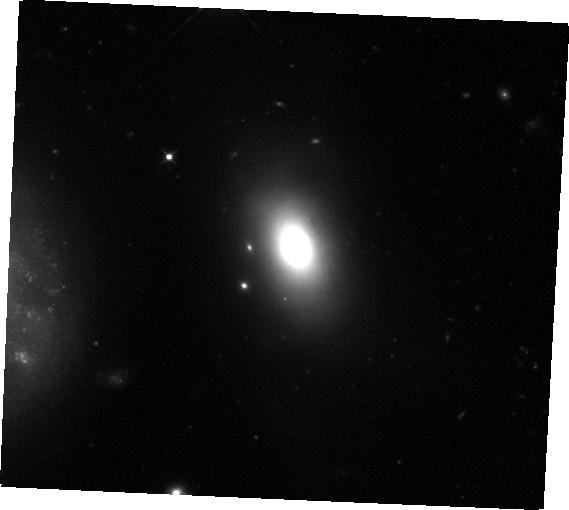
Target: SDSSJ1430+2303
Instrument: WFC3/IR
Filter: F105W
Exposure: 35 min
Observation ID: hst_16926_51_wfc3_ir_f105w_ieu651

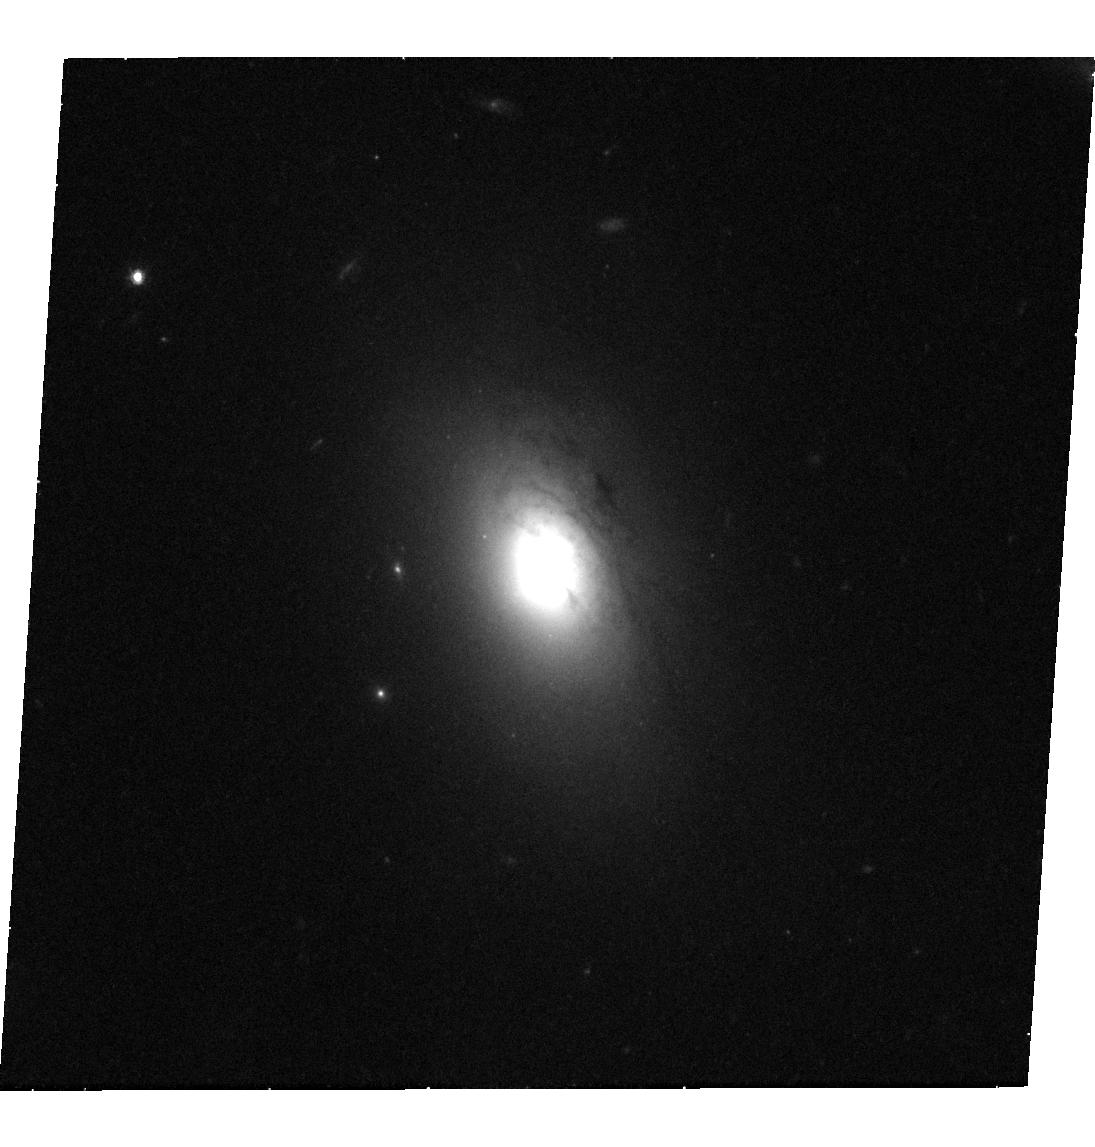
Target: SDSSJ1430+2303
Instrument: WFC3/UVIS
Filter: F606W
Exposure: 42 min
Observation ID: hst_16926_03_wfc3_uvis_f606w_ieu603

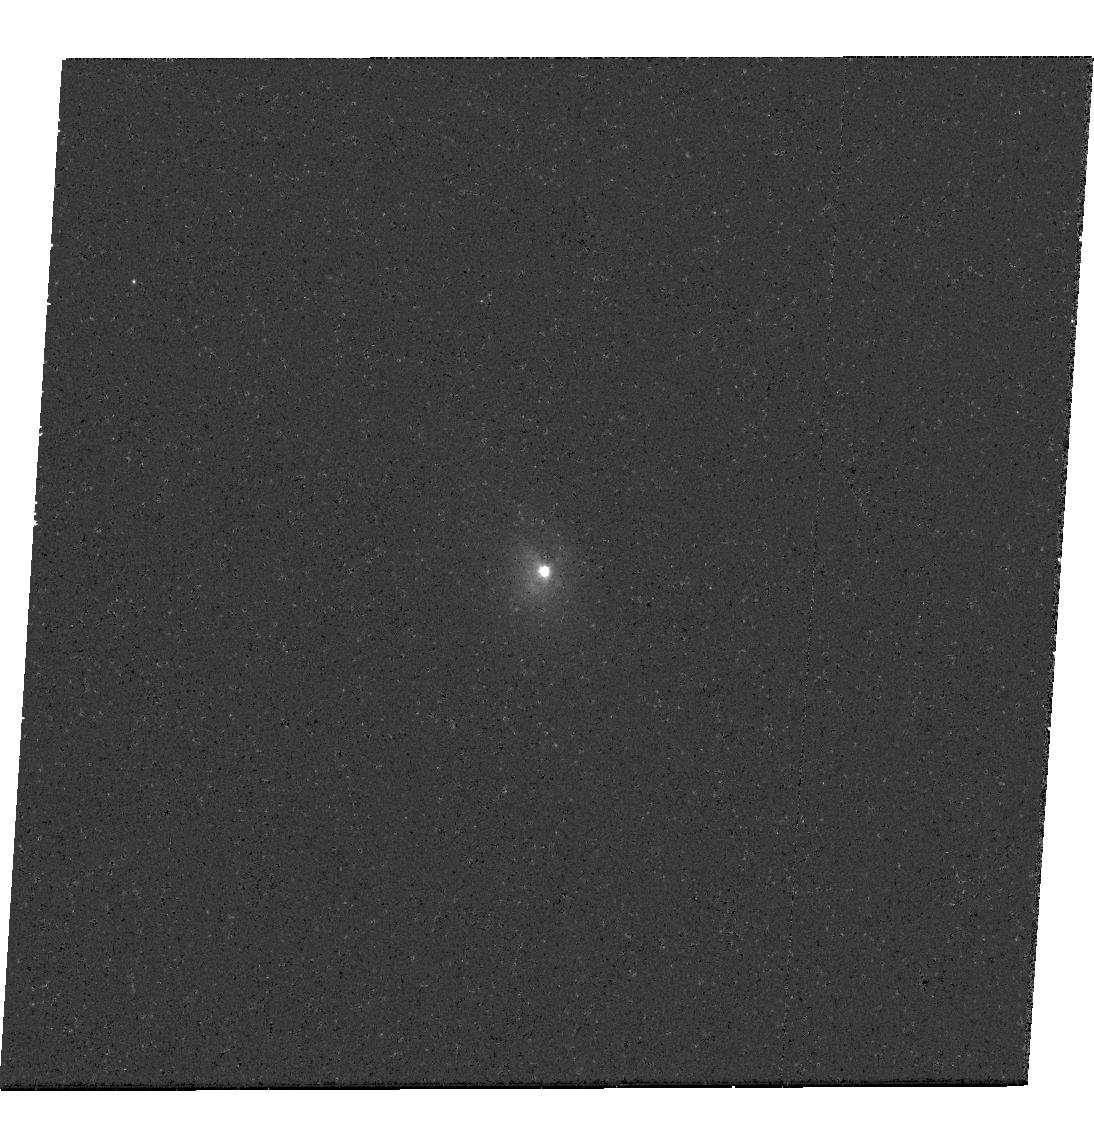
Target: SDSSJ1430+2303
Instrument: WFC3/UVIS
Filter: F336W
Exposure: 41 min
Observation ID: hst_16926_02_wfc3_uvis_f336w_ieu602

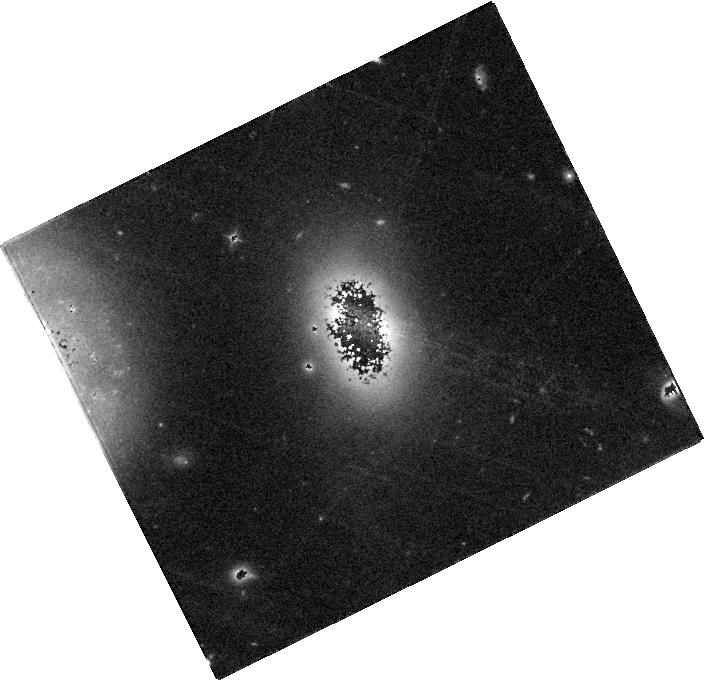
Target: SDSSJ1430+2303
Instrument: WFC3/IR
Filter: F105W
Exposure: 35 min
Observation ID: hst_16926_01_wfc3_ir_f105w_ieu601

UV Spectroscopy and Host Galaxy Imaging of a Possibly Coalescing Binary Supermassive Black Hole (PI: Liu, Xin)

Binary supermassive black holes (SMBHs) are expected to be common from galaxy mergers. Their final inspirals and coalescences should produce gravitational waves detectable by pulsar-timing arrays and future space interferometers, making them exciting targets for multi-messenger astronomy. Subsequent to the most recent proposal deadline, the first candidate coalescing binary SMBH has just been discovered with rapidly decaying periods revealed by the remarkable optical and X-ray light curves (with the periods decreasing from ~one year to ~one month in the past three years). Multiple lines of evidence suggest that the system may be an uneven mass-ratio, highly eccentric binary SMBH that will likely merge within ~one to three years, presenting an exciting opportunity for multi-wavelength and potentially multi-messenger observations to witness the first ever binary SMBH merger event, justifying the mid-cycle request. New STIS UV spectroscopy may reveal evidence (or lack thereof) for a cutoff or notch in the NUV spectrum, which may arise from gap opening in the circumbinary accretion disk, and to measure the UV emission lines as tracers of accretion disk winds. Multi-band high-resolution WFC3 imaging is proposed to quantify the structural properties of the host galaxy, enabling bulge stellar mass measurement through robust bulge-disk decomposition for better (total) SMBH mass estimation, and to search for morphological evidence of a past merger. The program will independently test the binary hypothesis and provide the anchor for future follow-up campaigns. It has broad implications for multi-messenger astronomy and for understanding the cosmic formation and evolution of SMBHs.